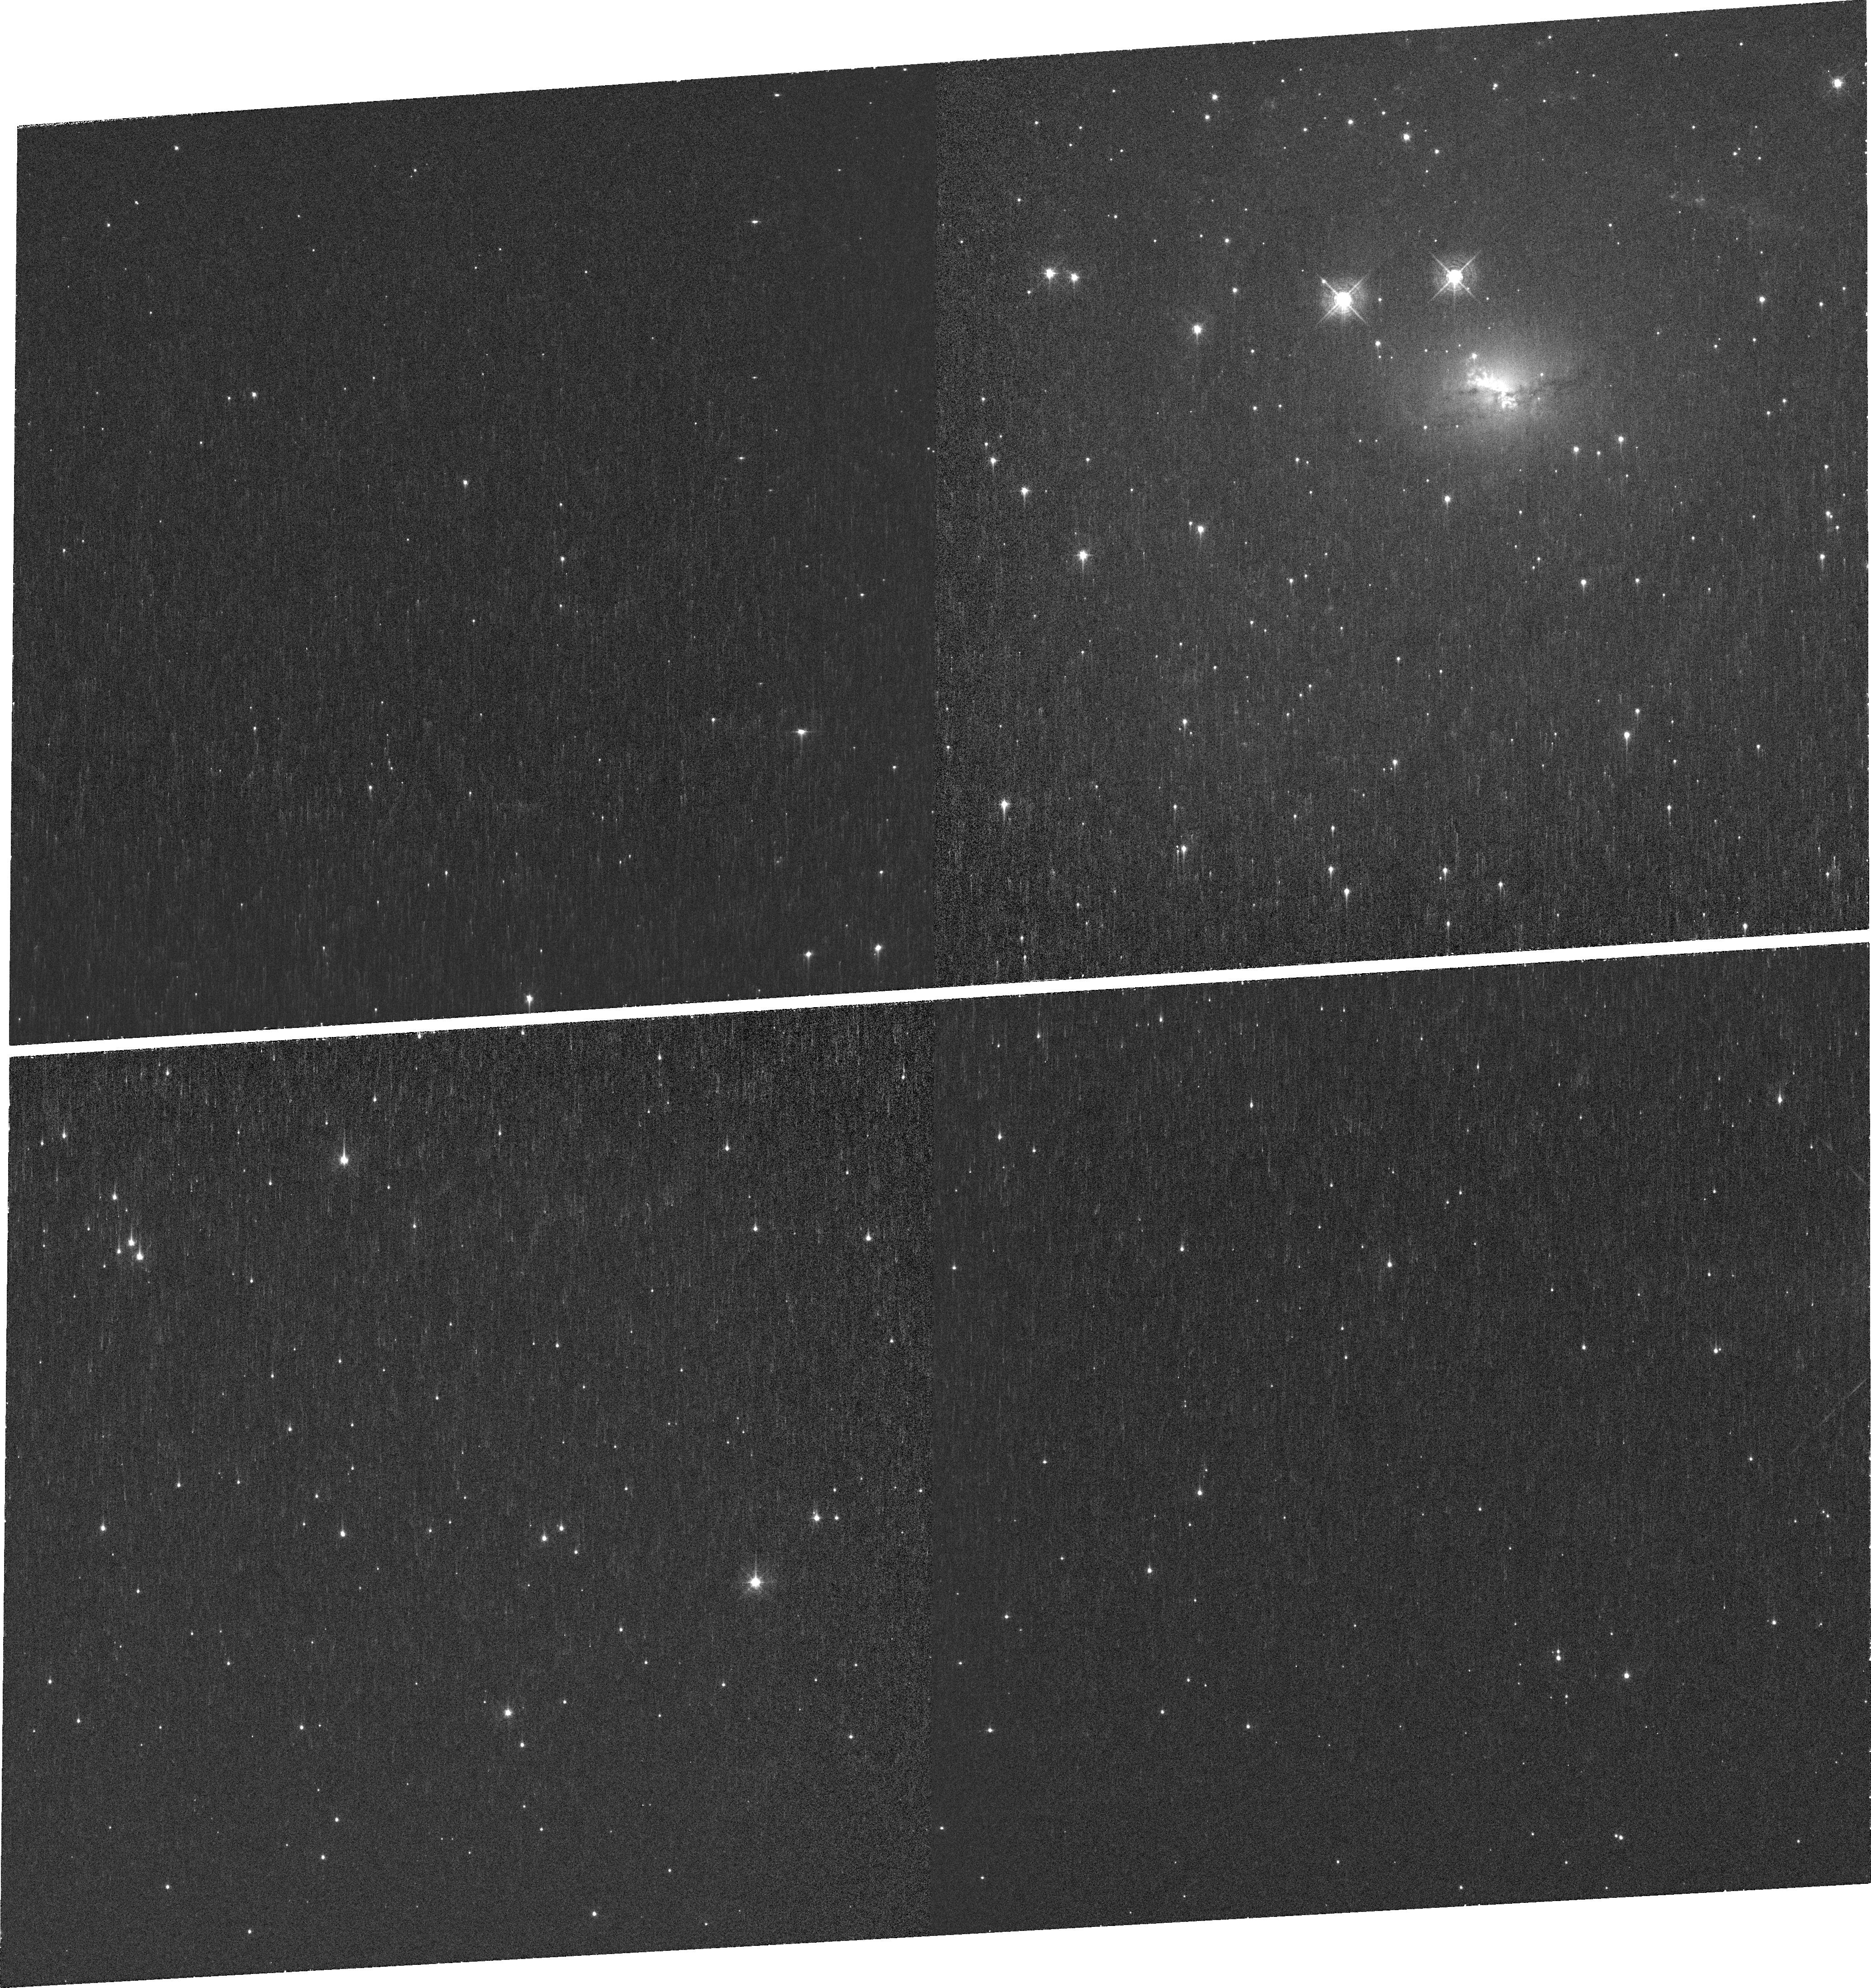
Target: ESO137-G034
Instrument: WFC3/UVIS
Filter: FQ492N
Exposure: 33 min
Observation ID: ier601040

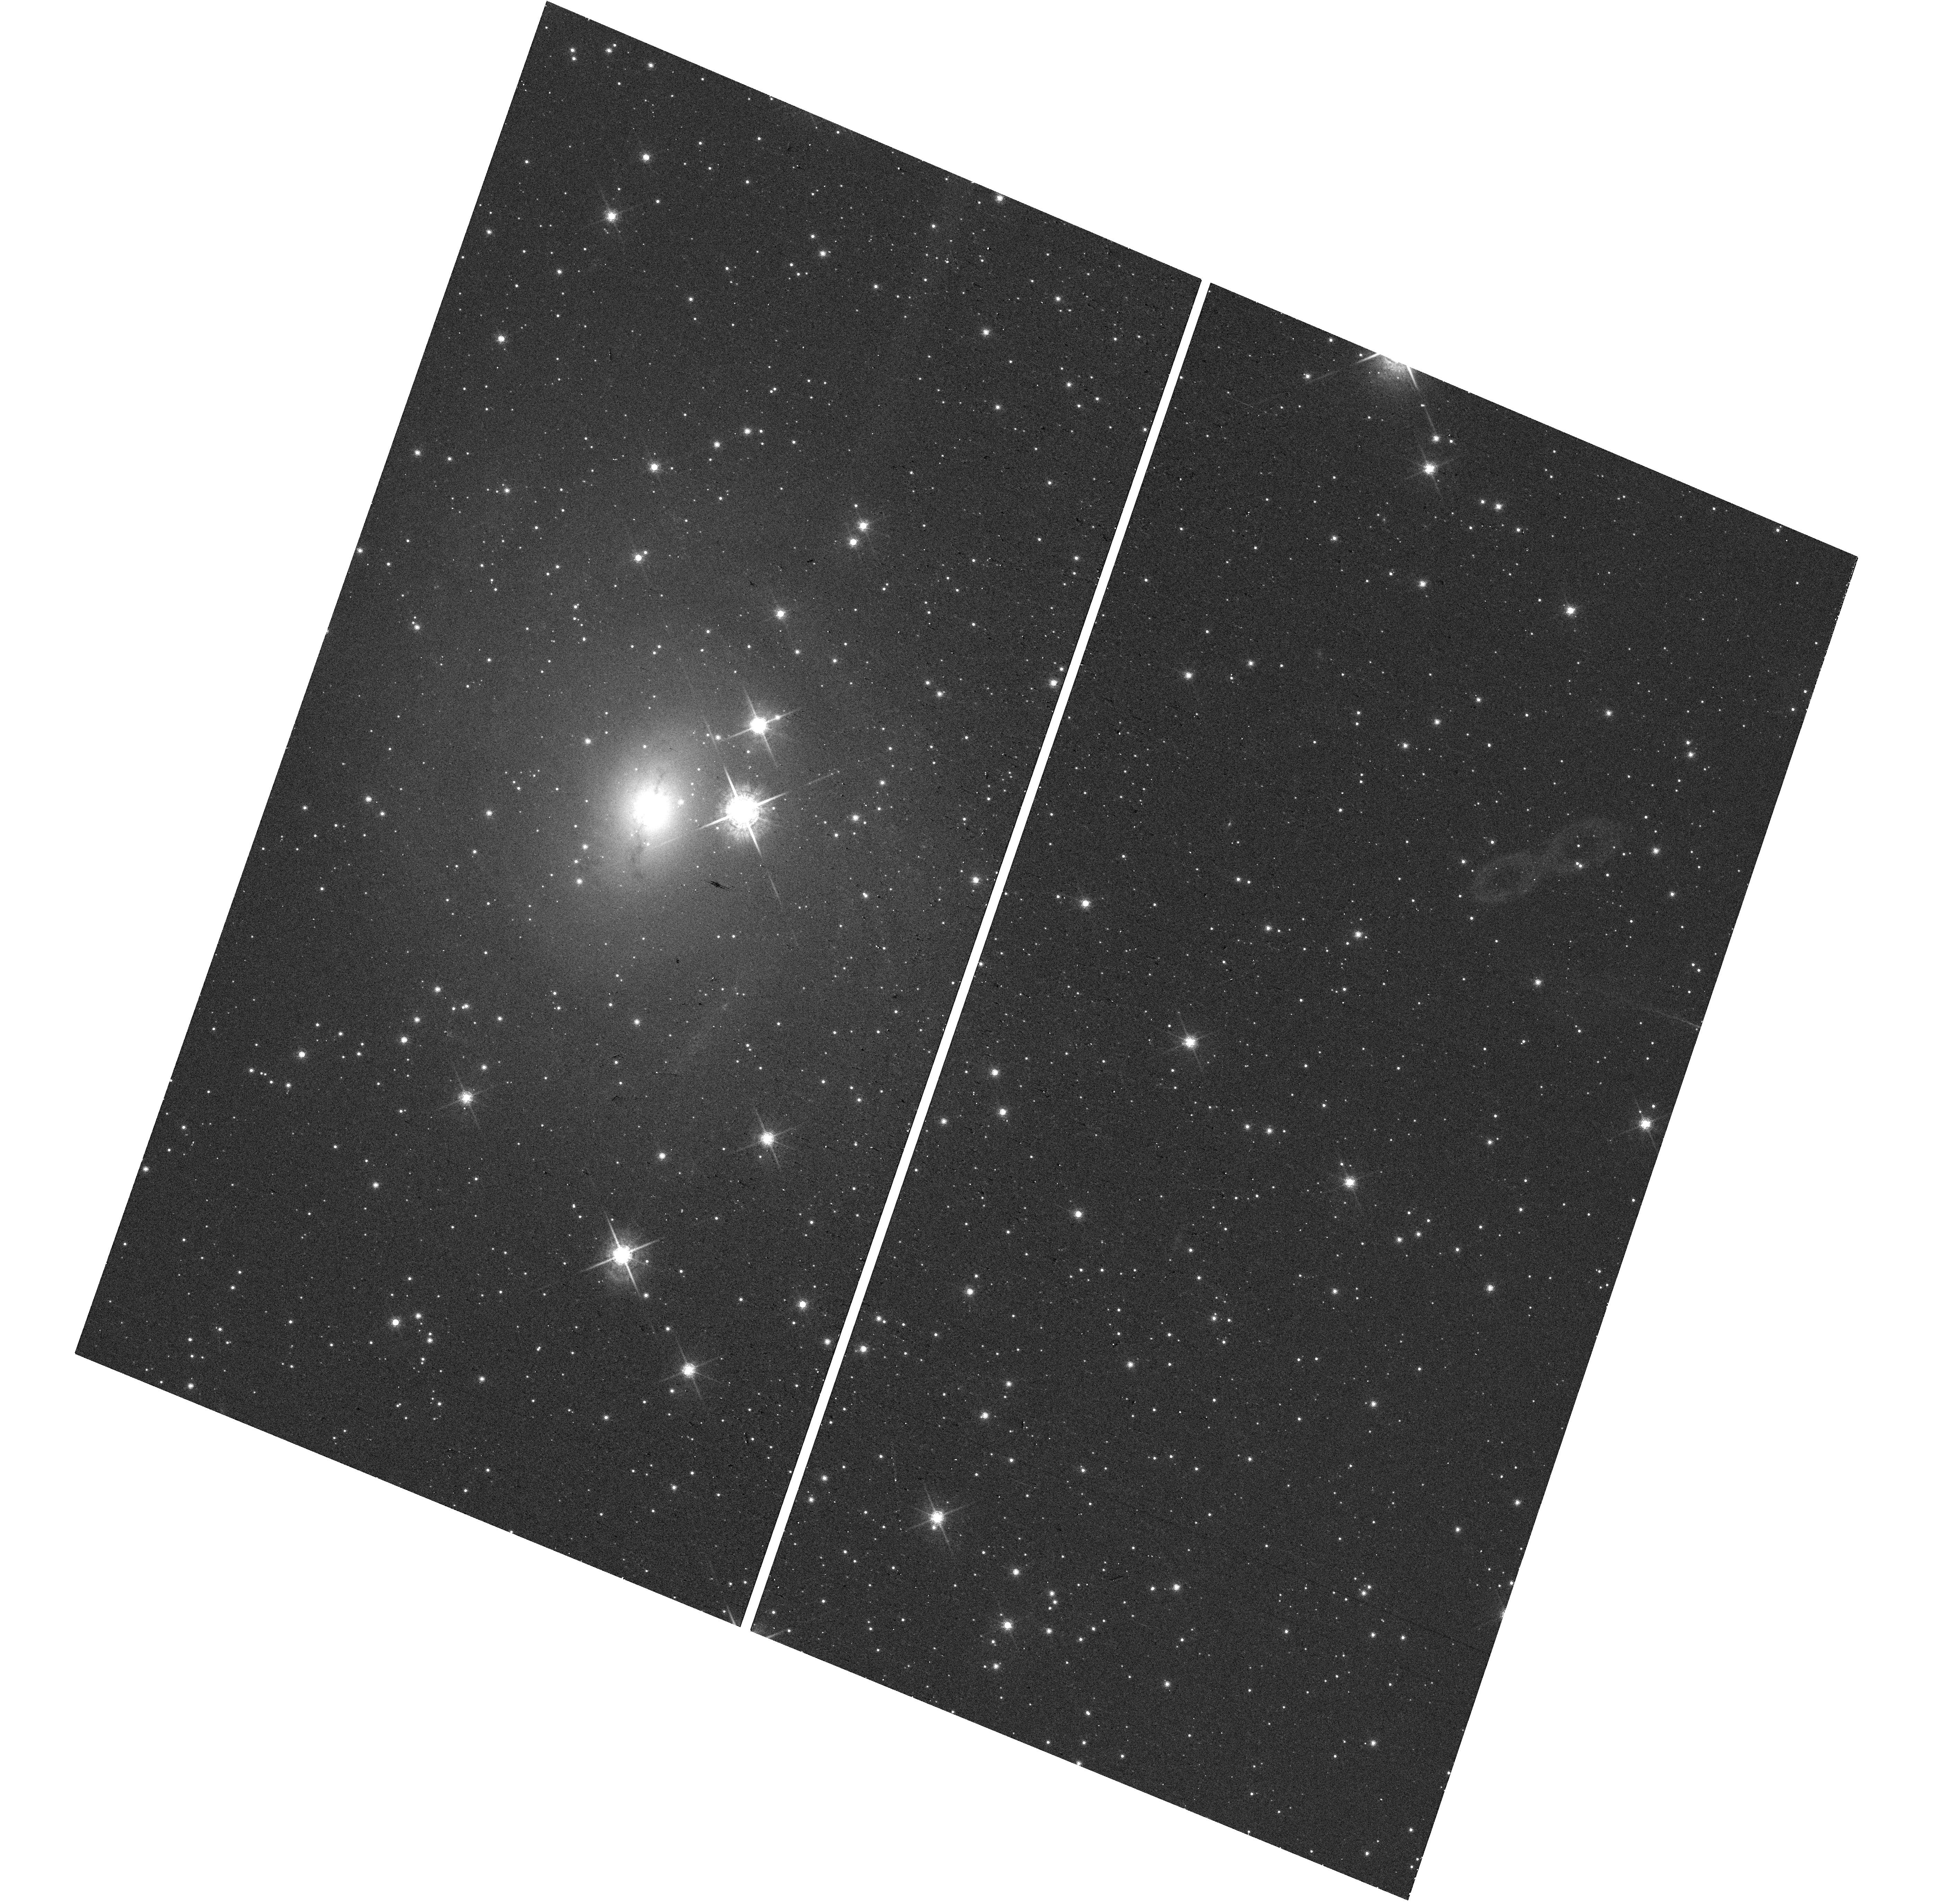
Target: ESO137-G034
Instrument: WFC3/UVIS
Filter: F763M
Exposure: 4 min
Observation ID: hst_16841_01_wfc3_uvis_f763m_ier601

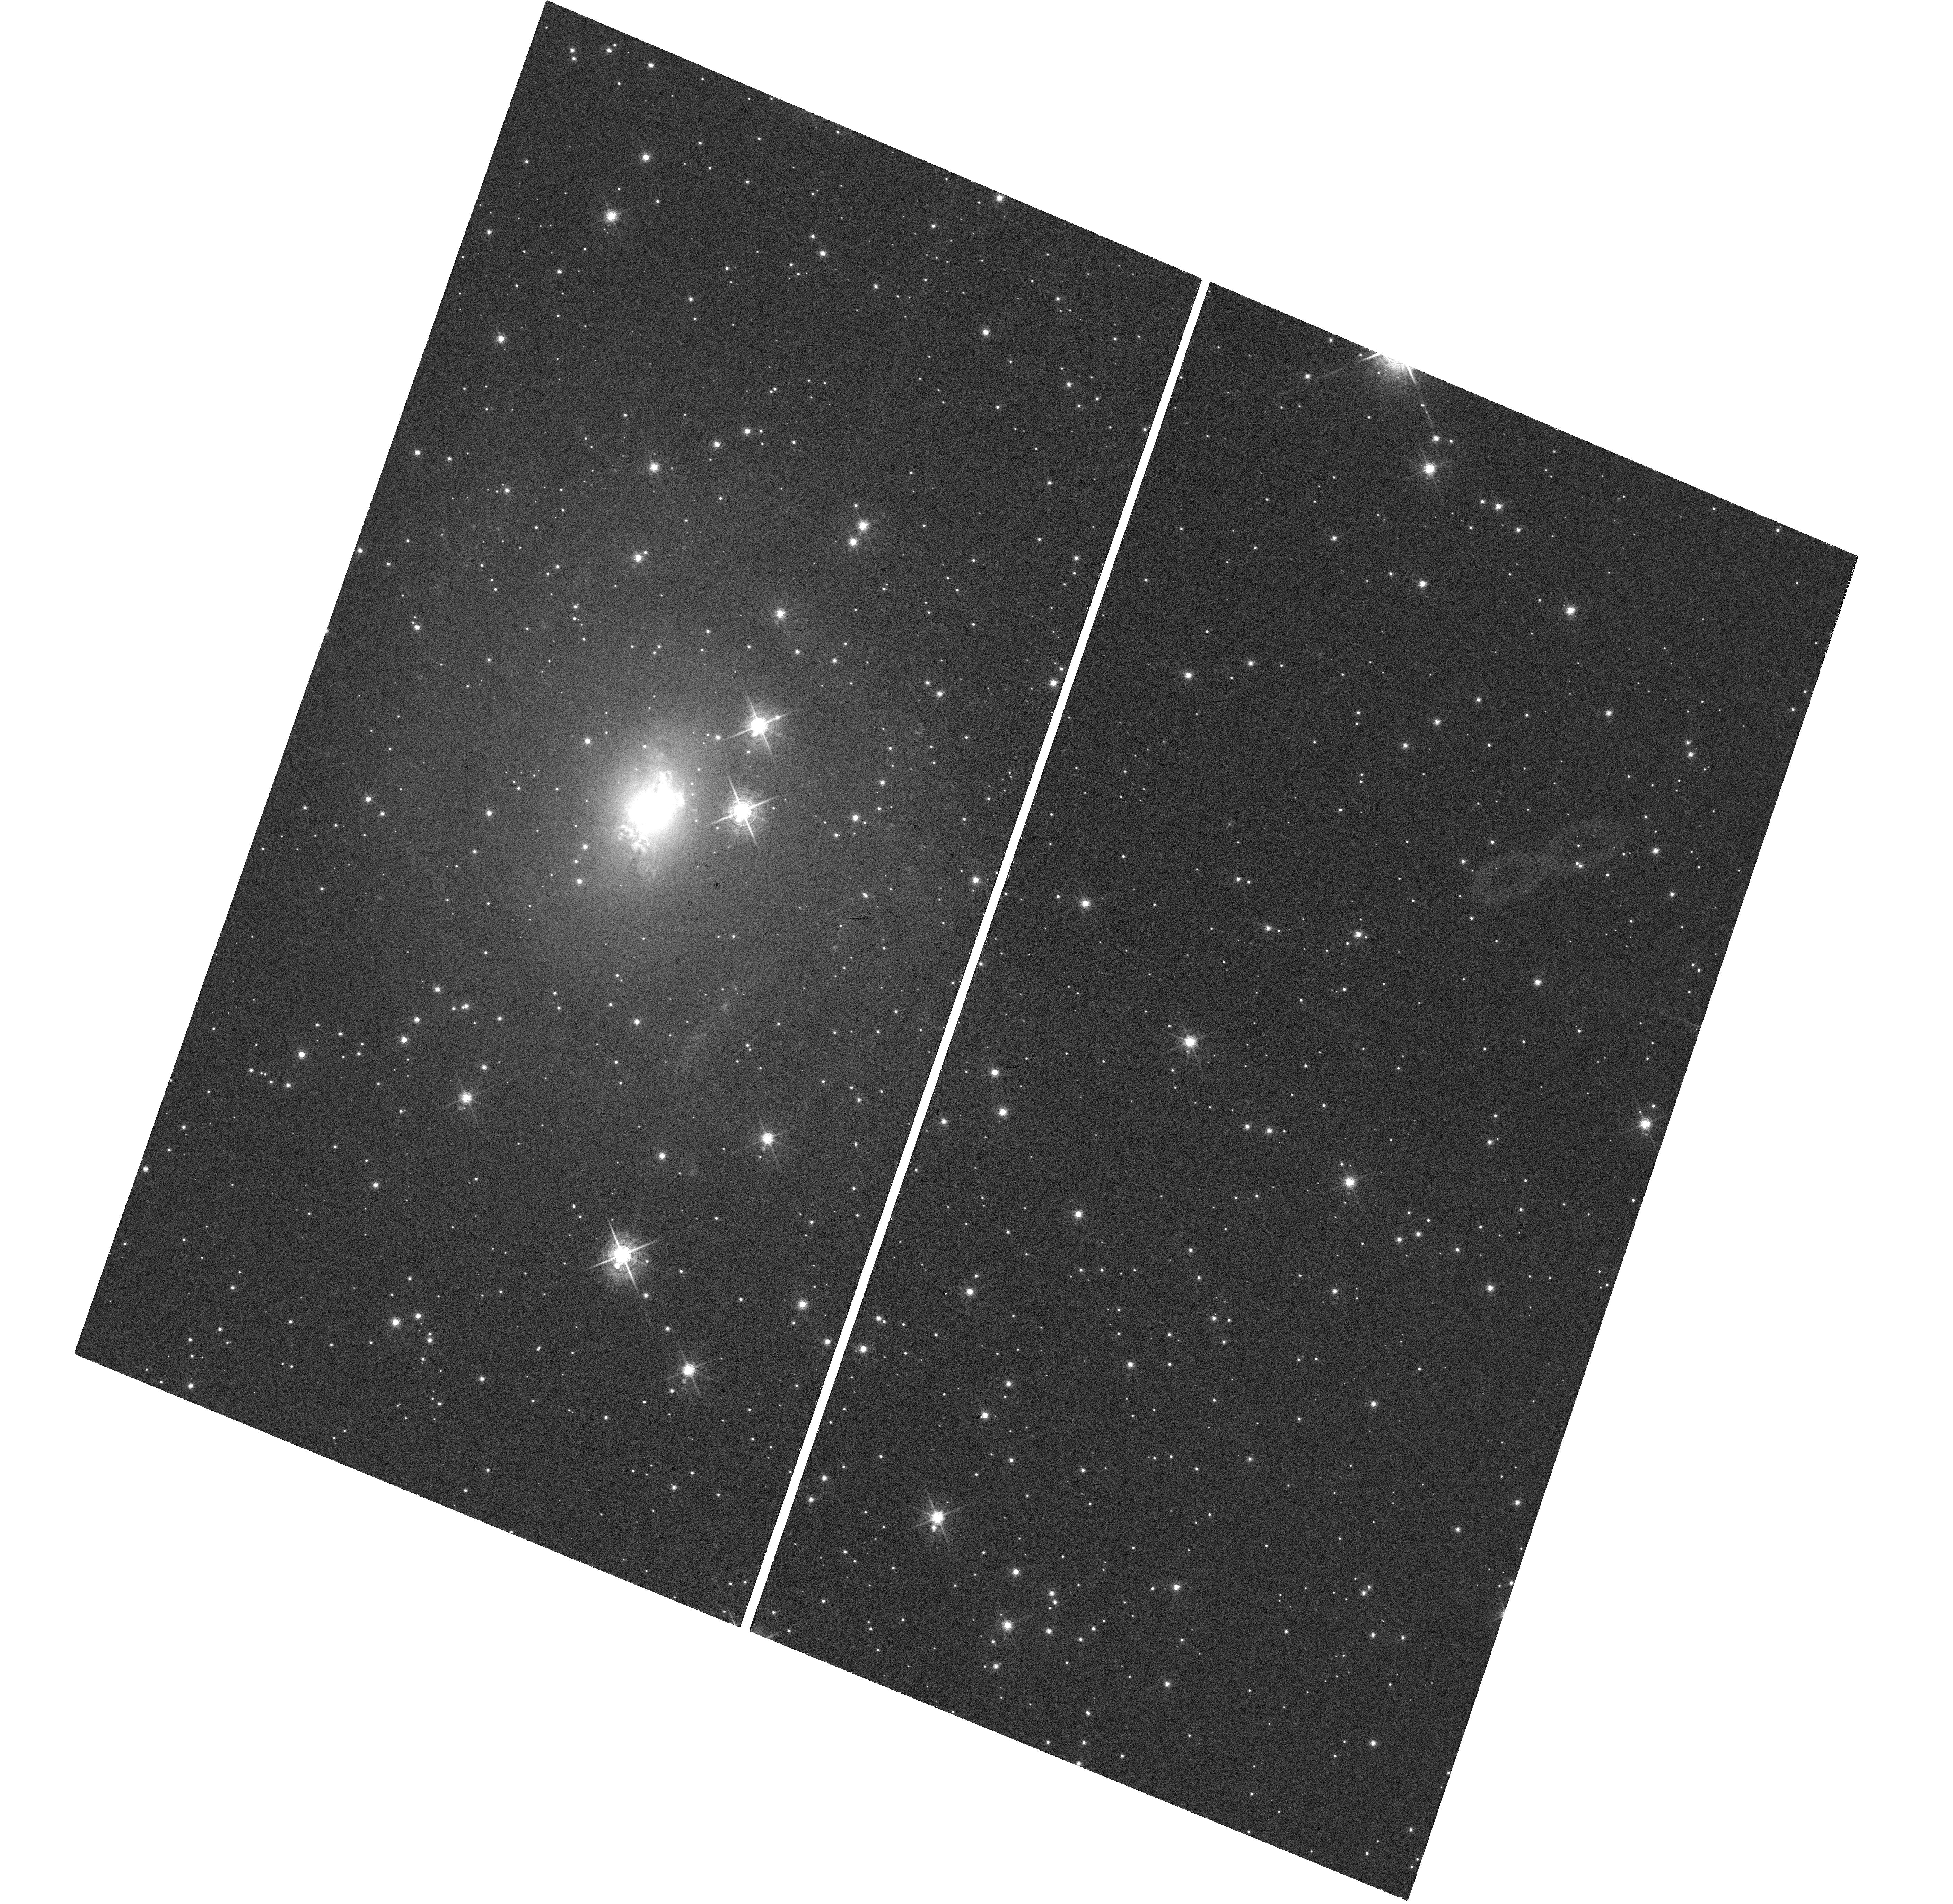
Target: ESO137-G034
Instrument: WFC3/UVIS
Filter: F673N
Exposure: 33 min
Observation ID: hst_16841_01_wfc3_uvis_f673n_ier601

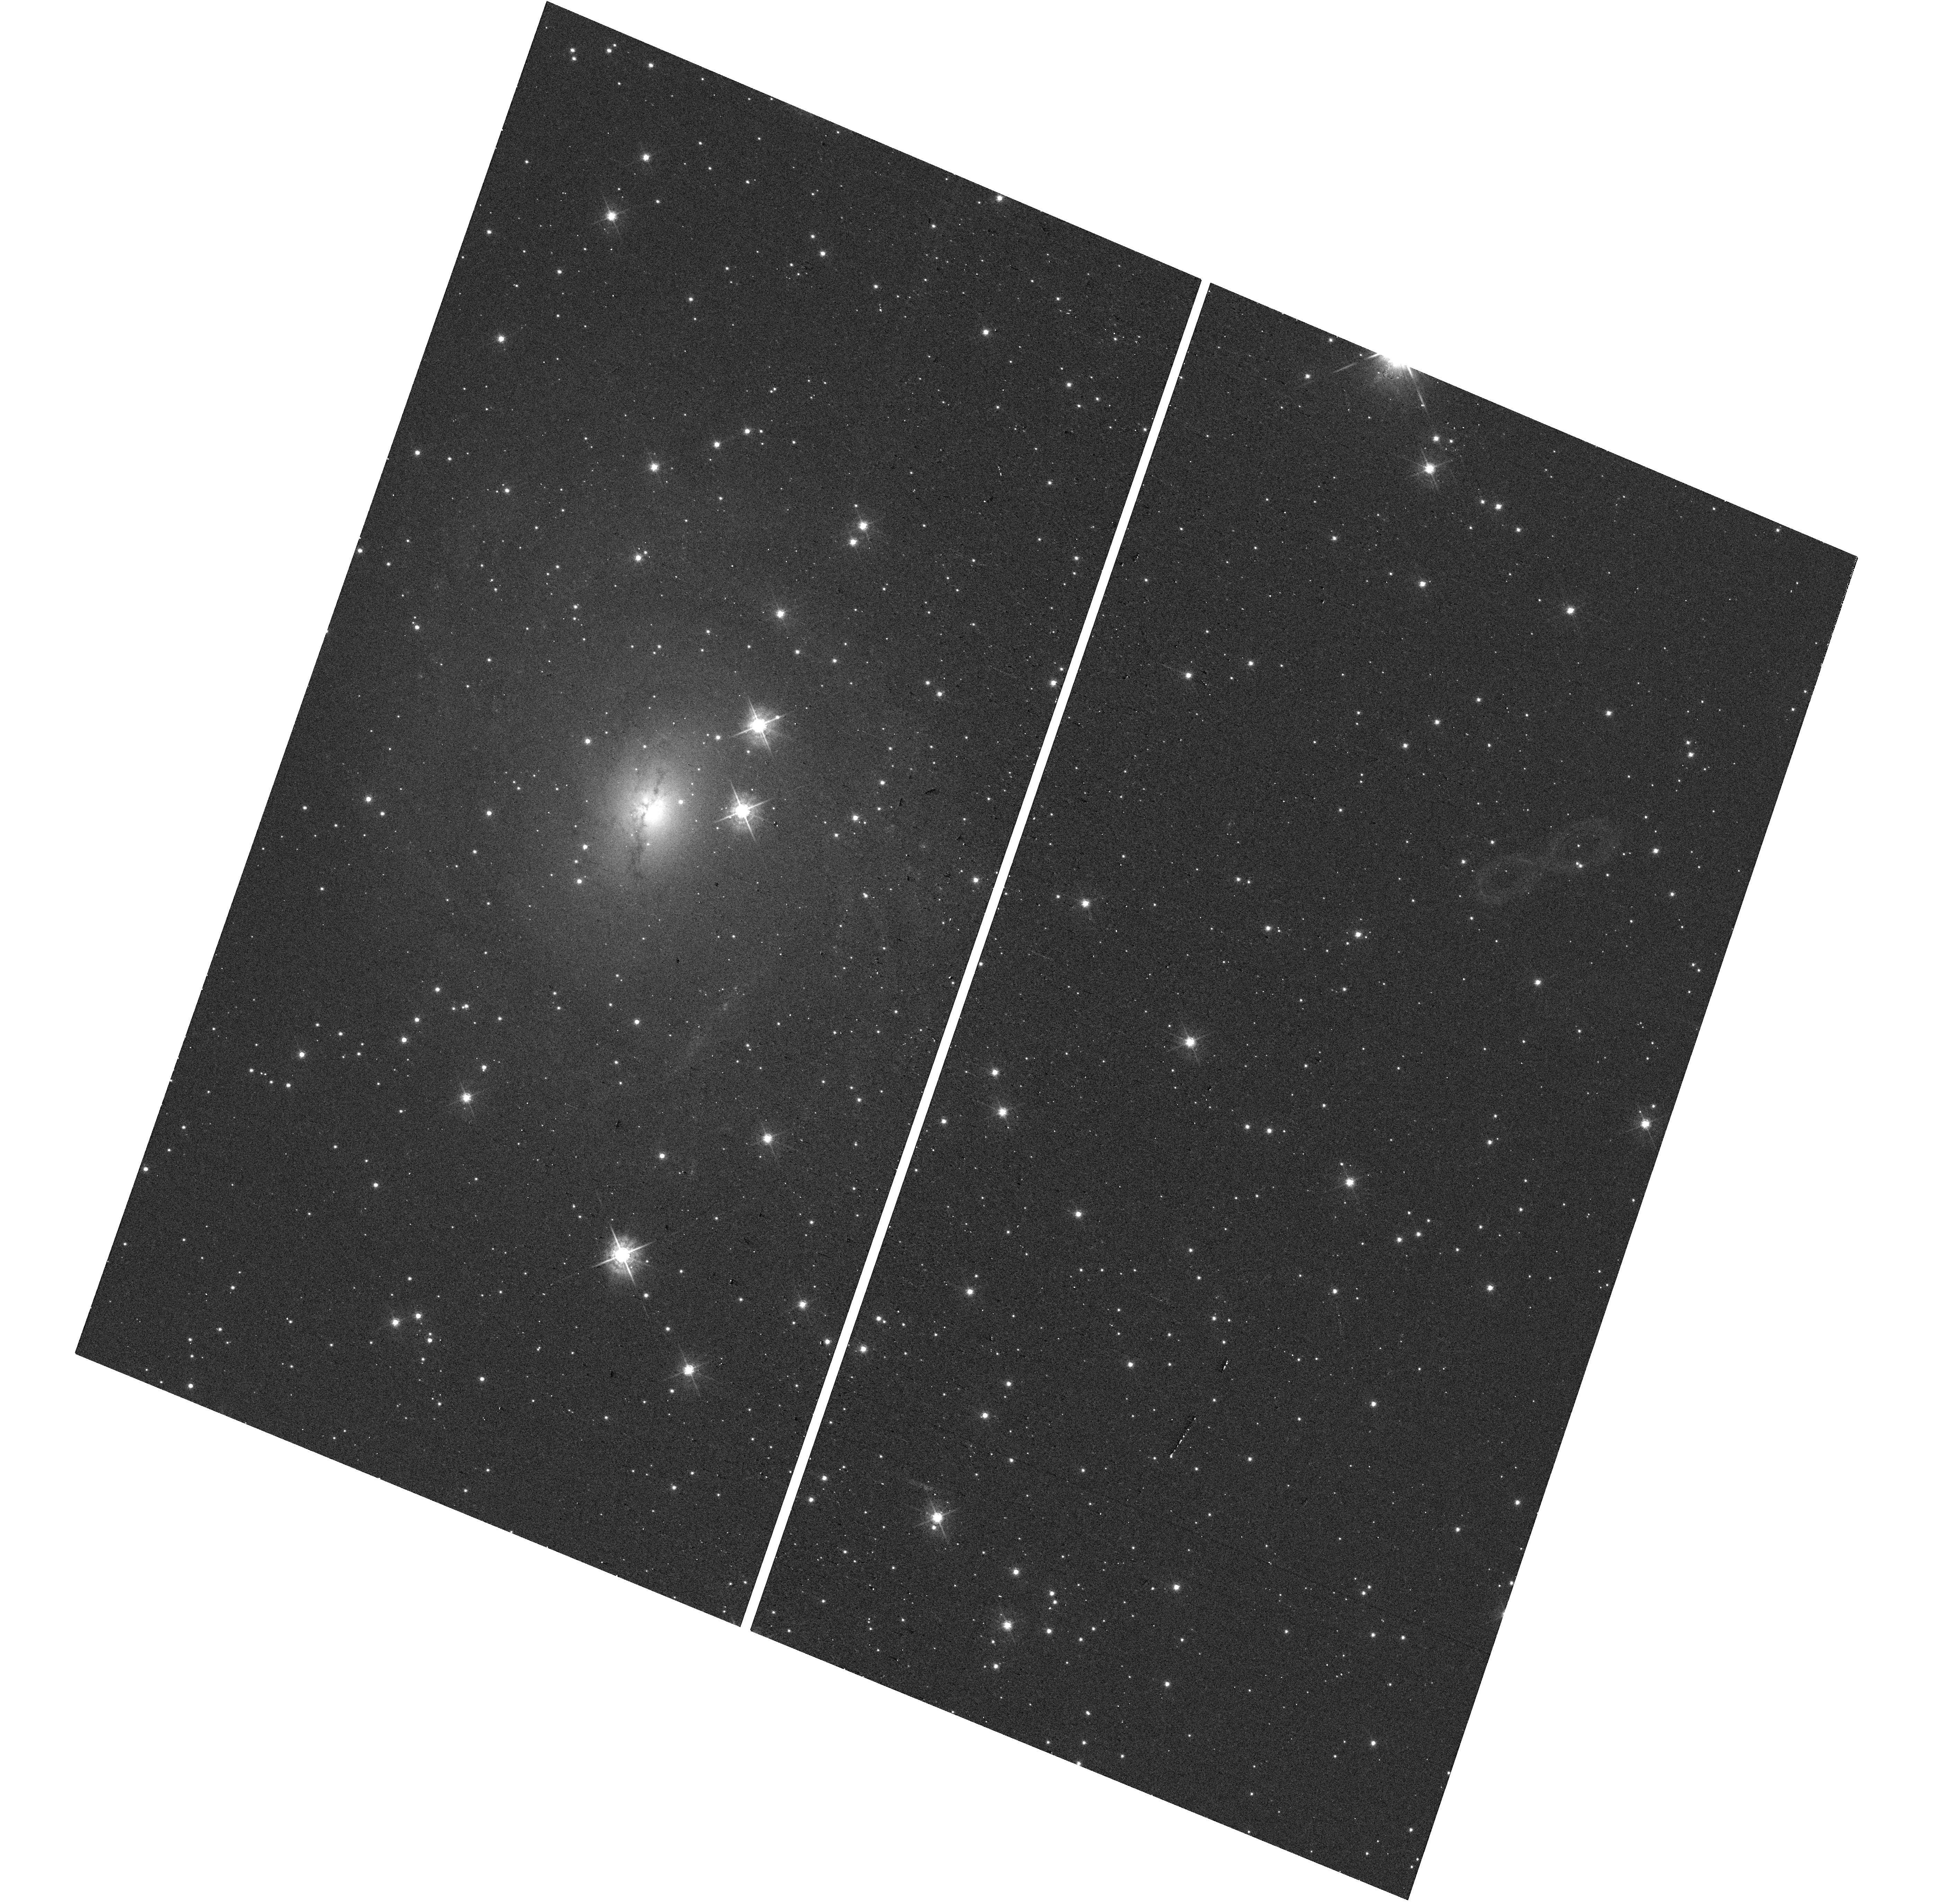
Target: ESO137-G034
Instrument: WFC3/UVIS
Filter: F547M
Exposure: 4 min
Observation ID: hst_16841_01_wfc3_uvis_f547m_ier601

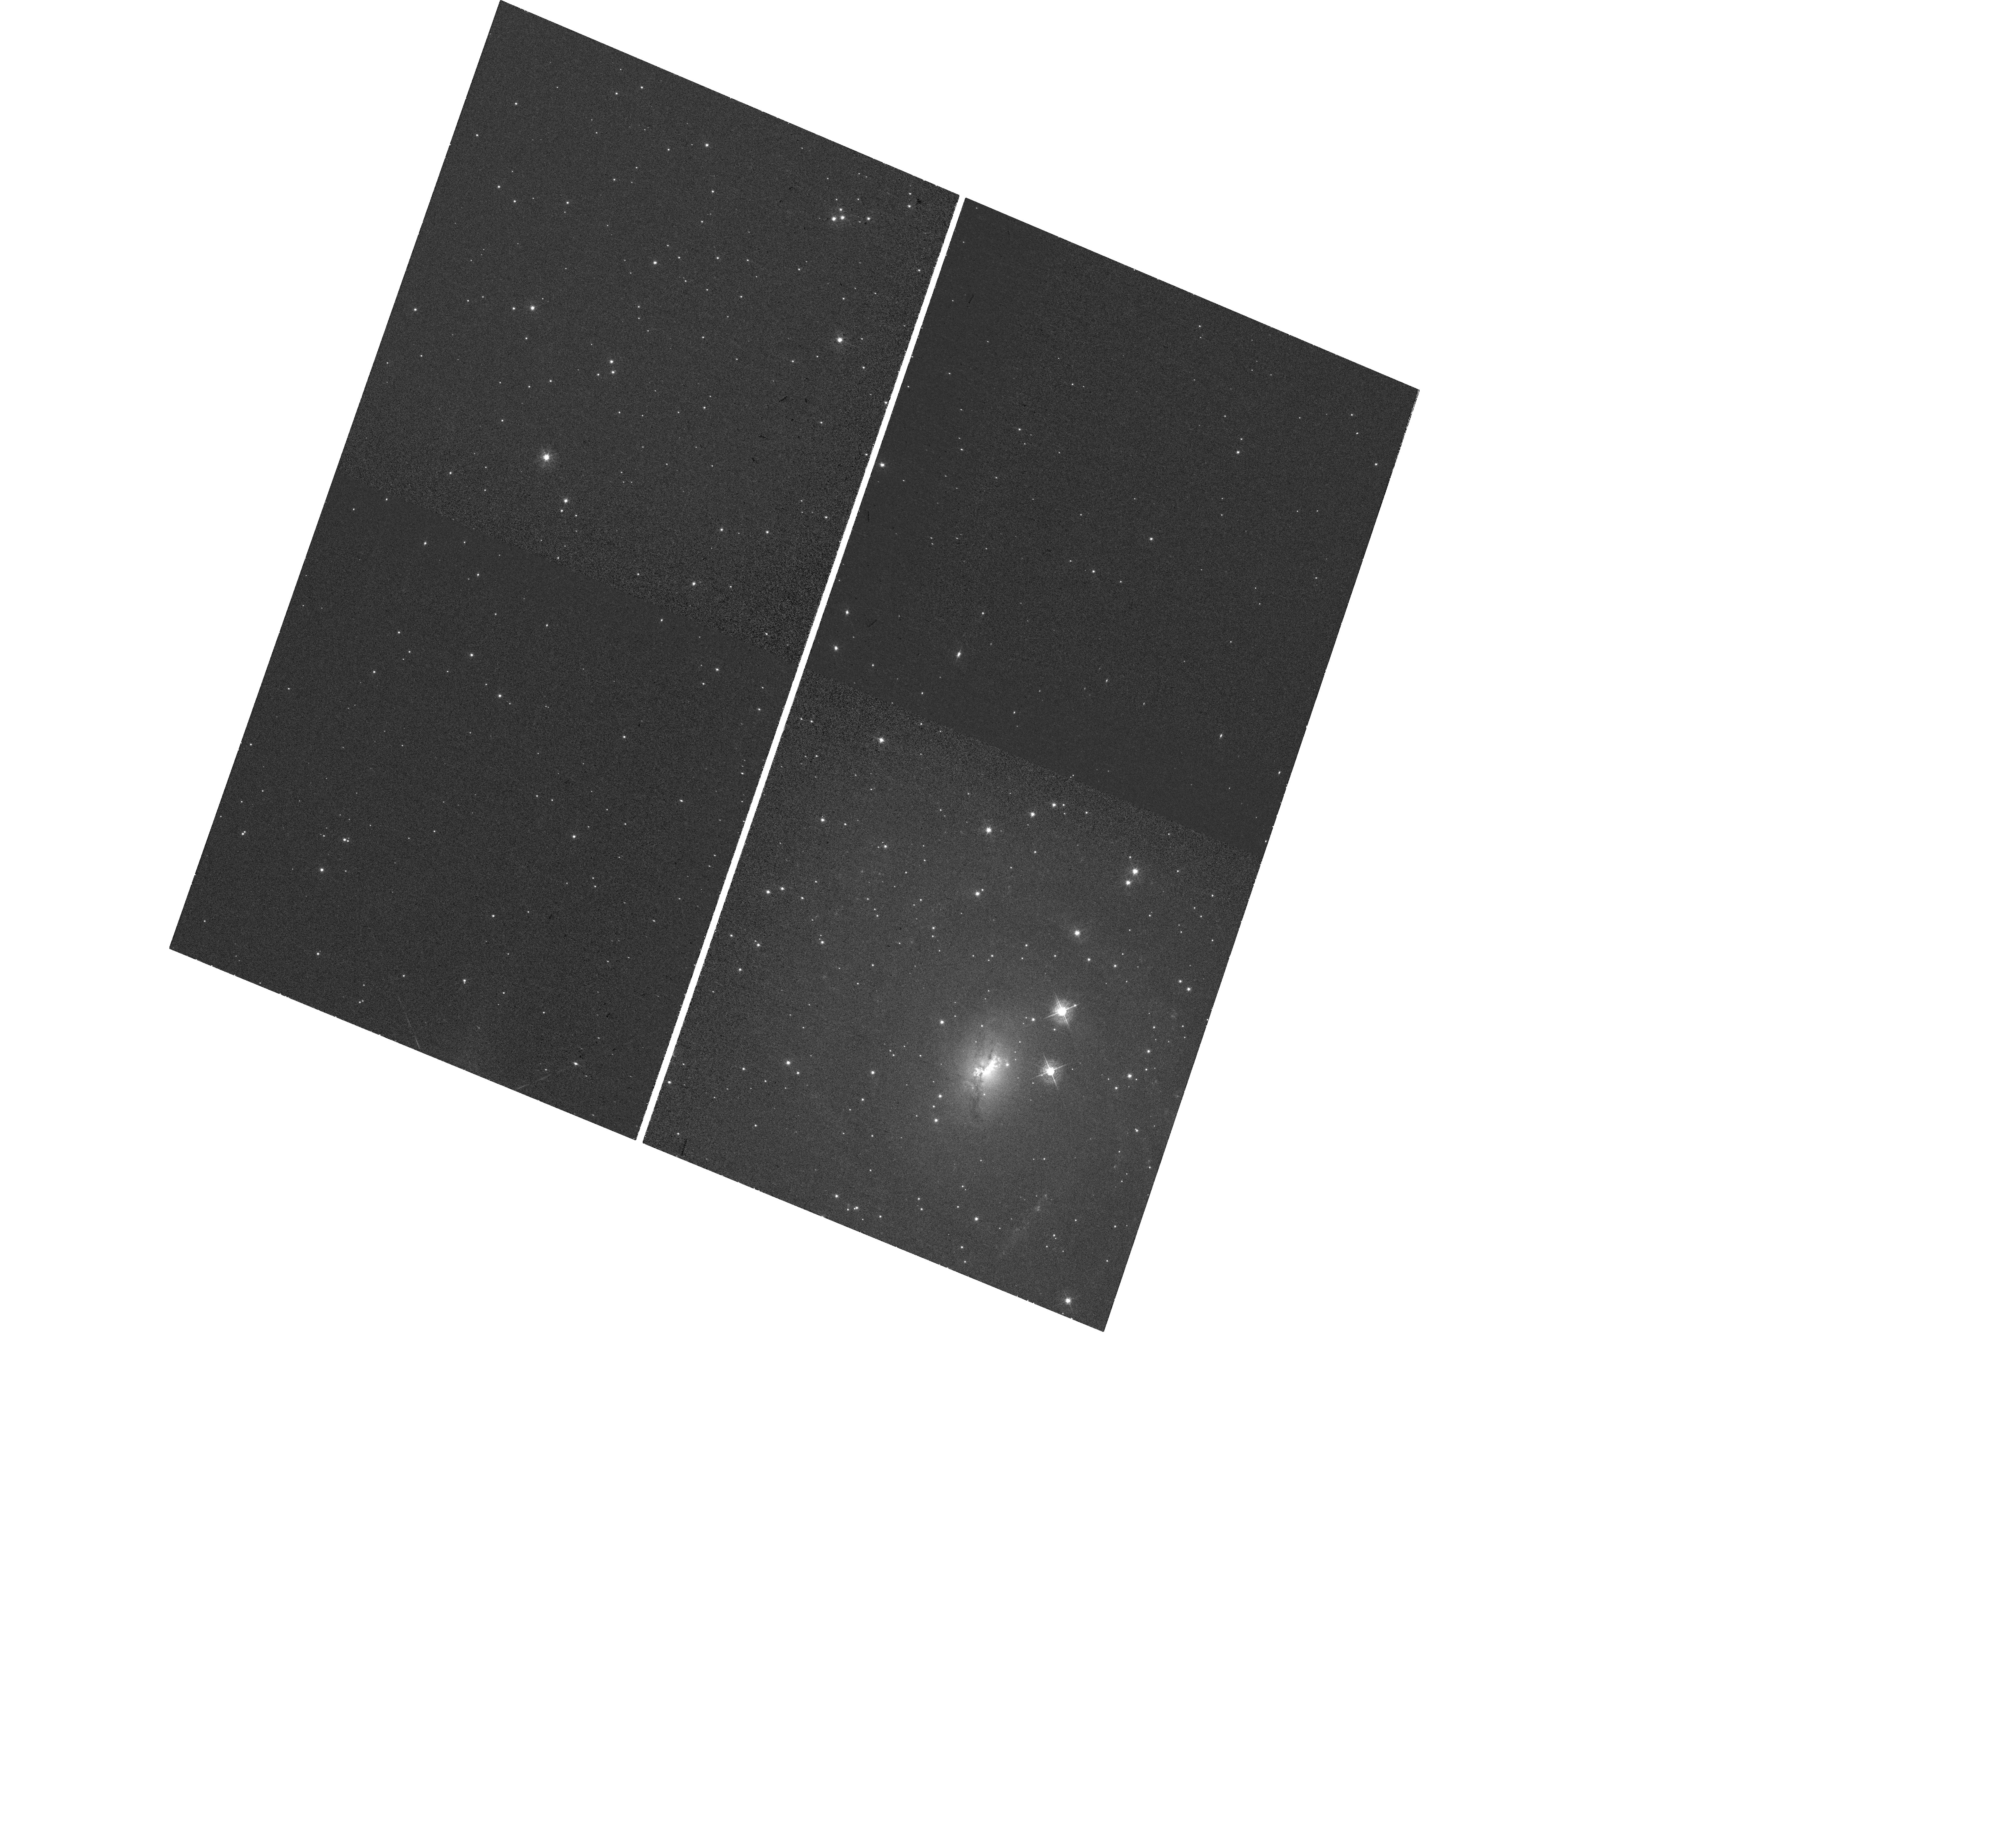
Target: ESO137-G034
Instrument: WFC3/UVIS
Filter: FQ387N
Exposure: 33 min
Observation ID: hst_16841_01_wfc3_uvis_fq492n_ier601

Extended hard X-ray emission, multi-phase ISM and AGN feedback in Compton-thick AGN ESO137-G034 (PI: Ma, Jingzhe)

We propose deep Chandra ACIS observations and joint HST narrow band imaging of the nearby Compton-thick AGN ESO137-G034. The recent Chandra discovery of extended kpc-scale hard X-ray continuum (3-6 keV) and Fe Ka emission in Compton-thick AGN provides physical constraints on the obscuring torus and demonstrates the impact of the supermassive black hole (SMBH) on the host galaxy via feedback. Comparing deep Chandra data with multi-wavelength high resolution data (e.g. HST, ALMA, VLT/SINFONI), we will conduct an unprecedented comprehensive analysis of the extended X-ray emission, and the multi-phase interstellar media (i.e. cold and warm molecular gas, ionized gas, and dust) at sub-arcsec resolution to ultimately understand how the central SMBH interacts with and impacts the host galaxy.